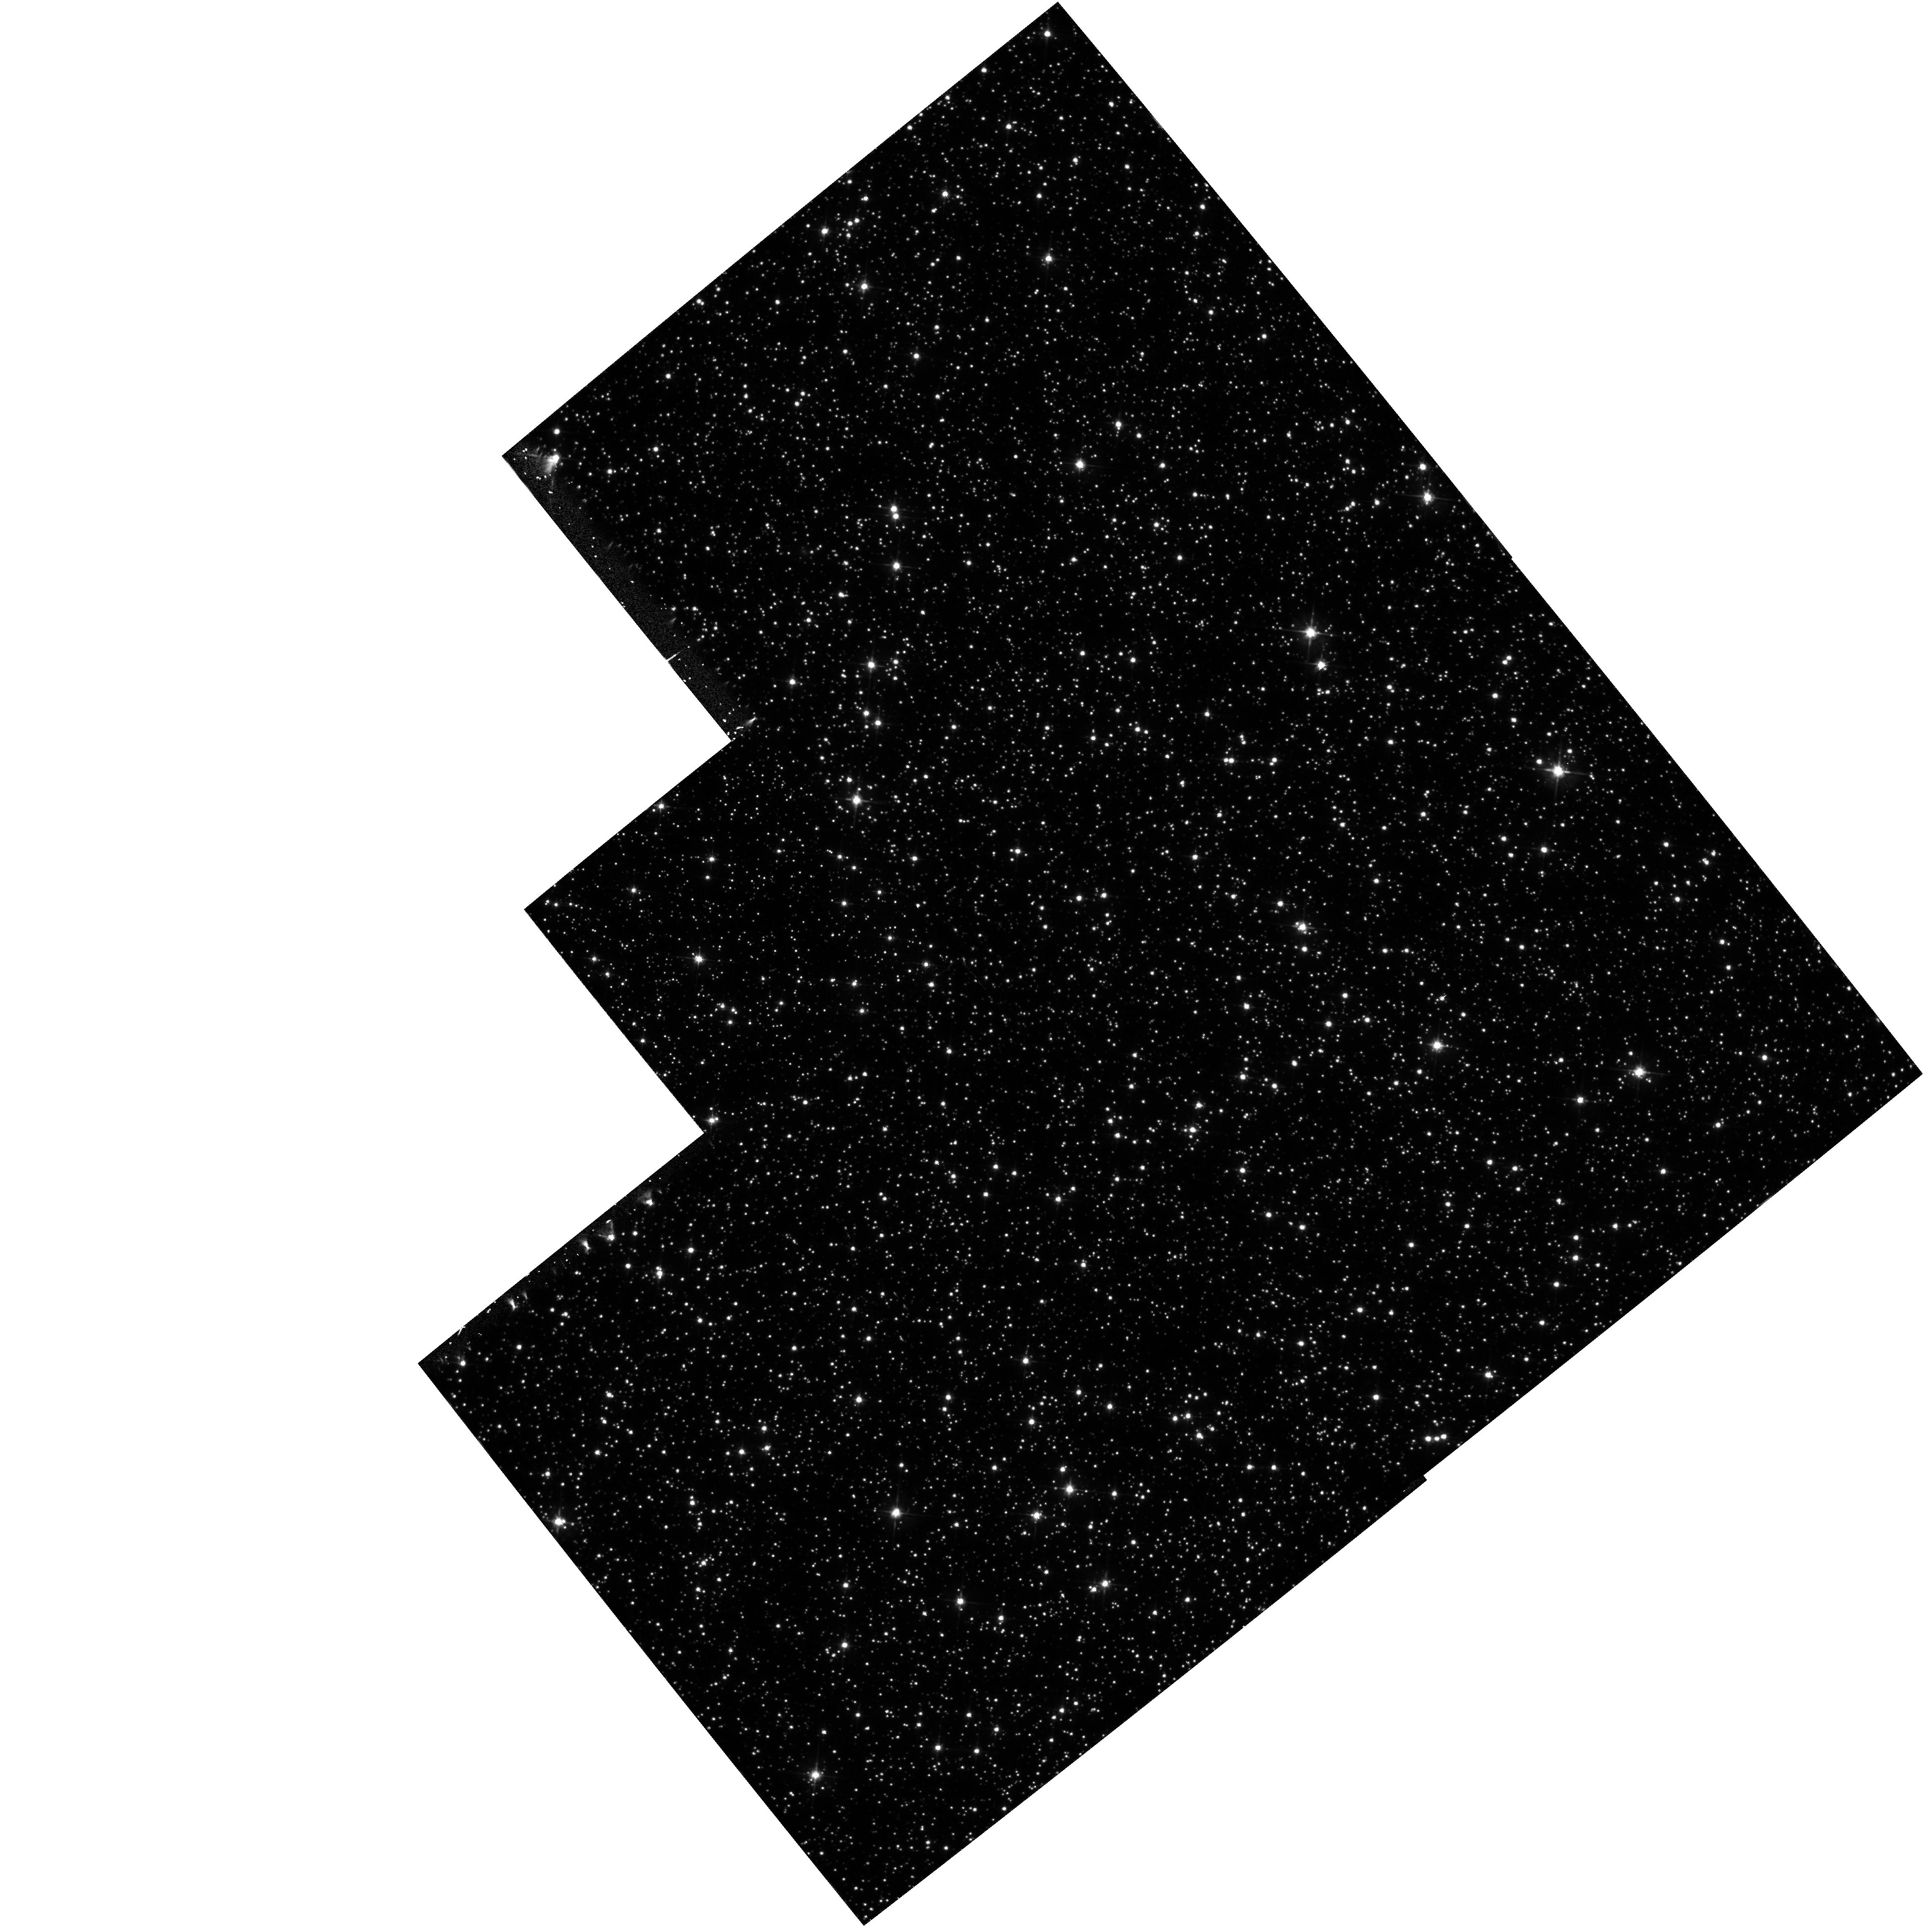
Target: FIELD180310-295143. Instrument: WFPC2/PC. Filter: F555W. Exposure: 40 min. Observation ID: hst_5105_02_wfpc2_pc_f555w_u2cl02

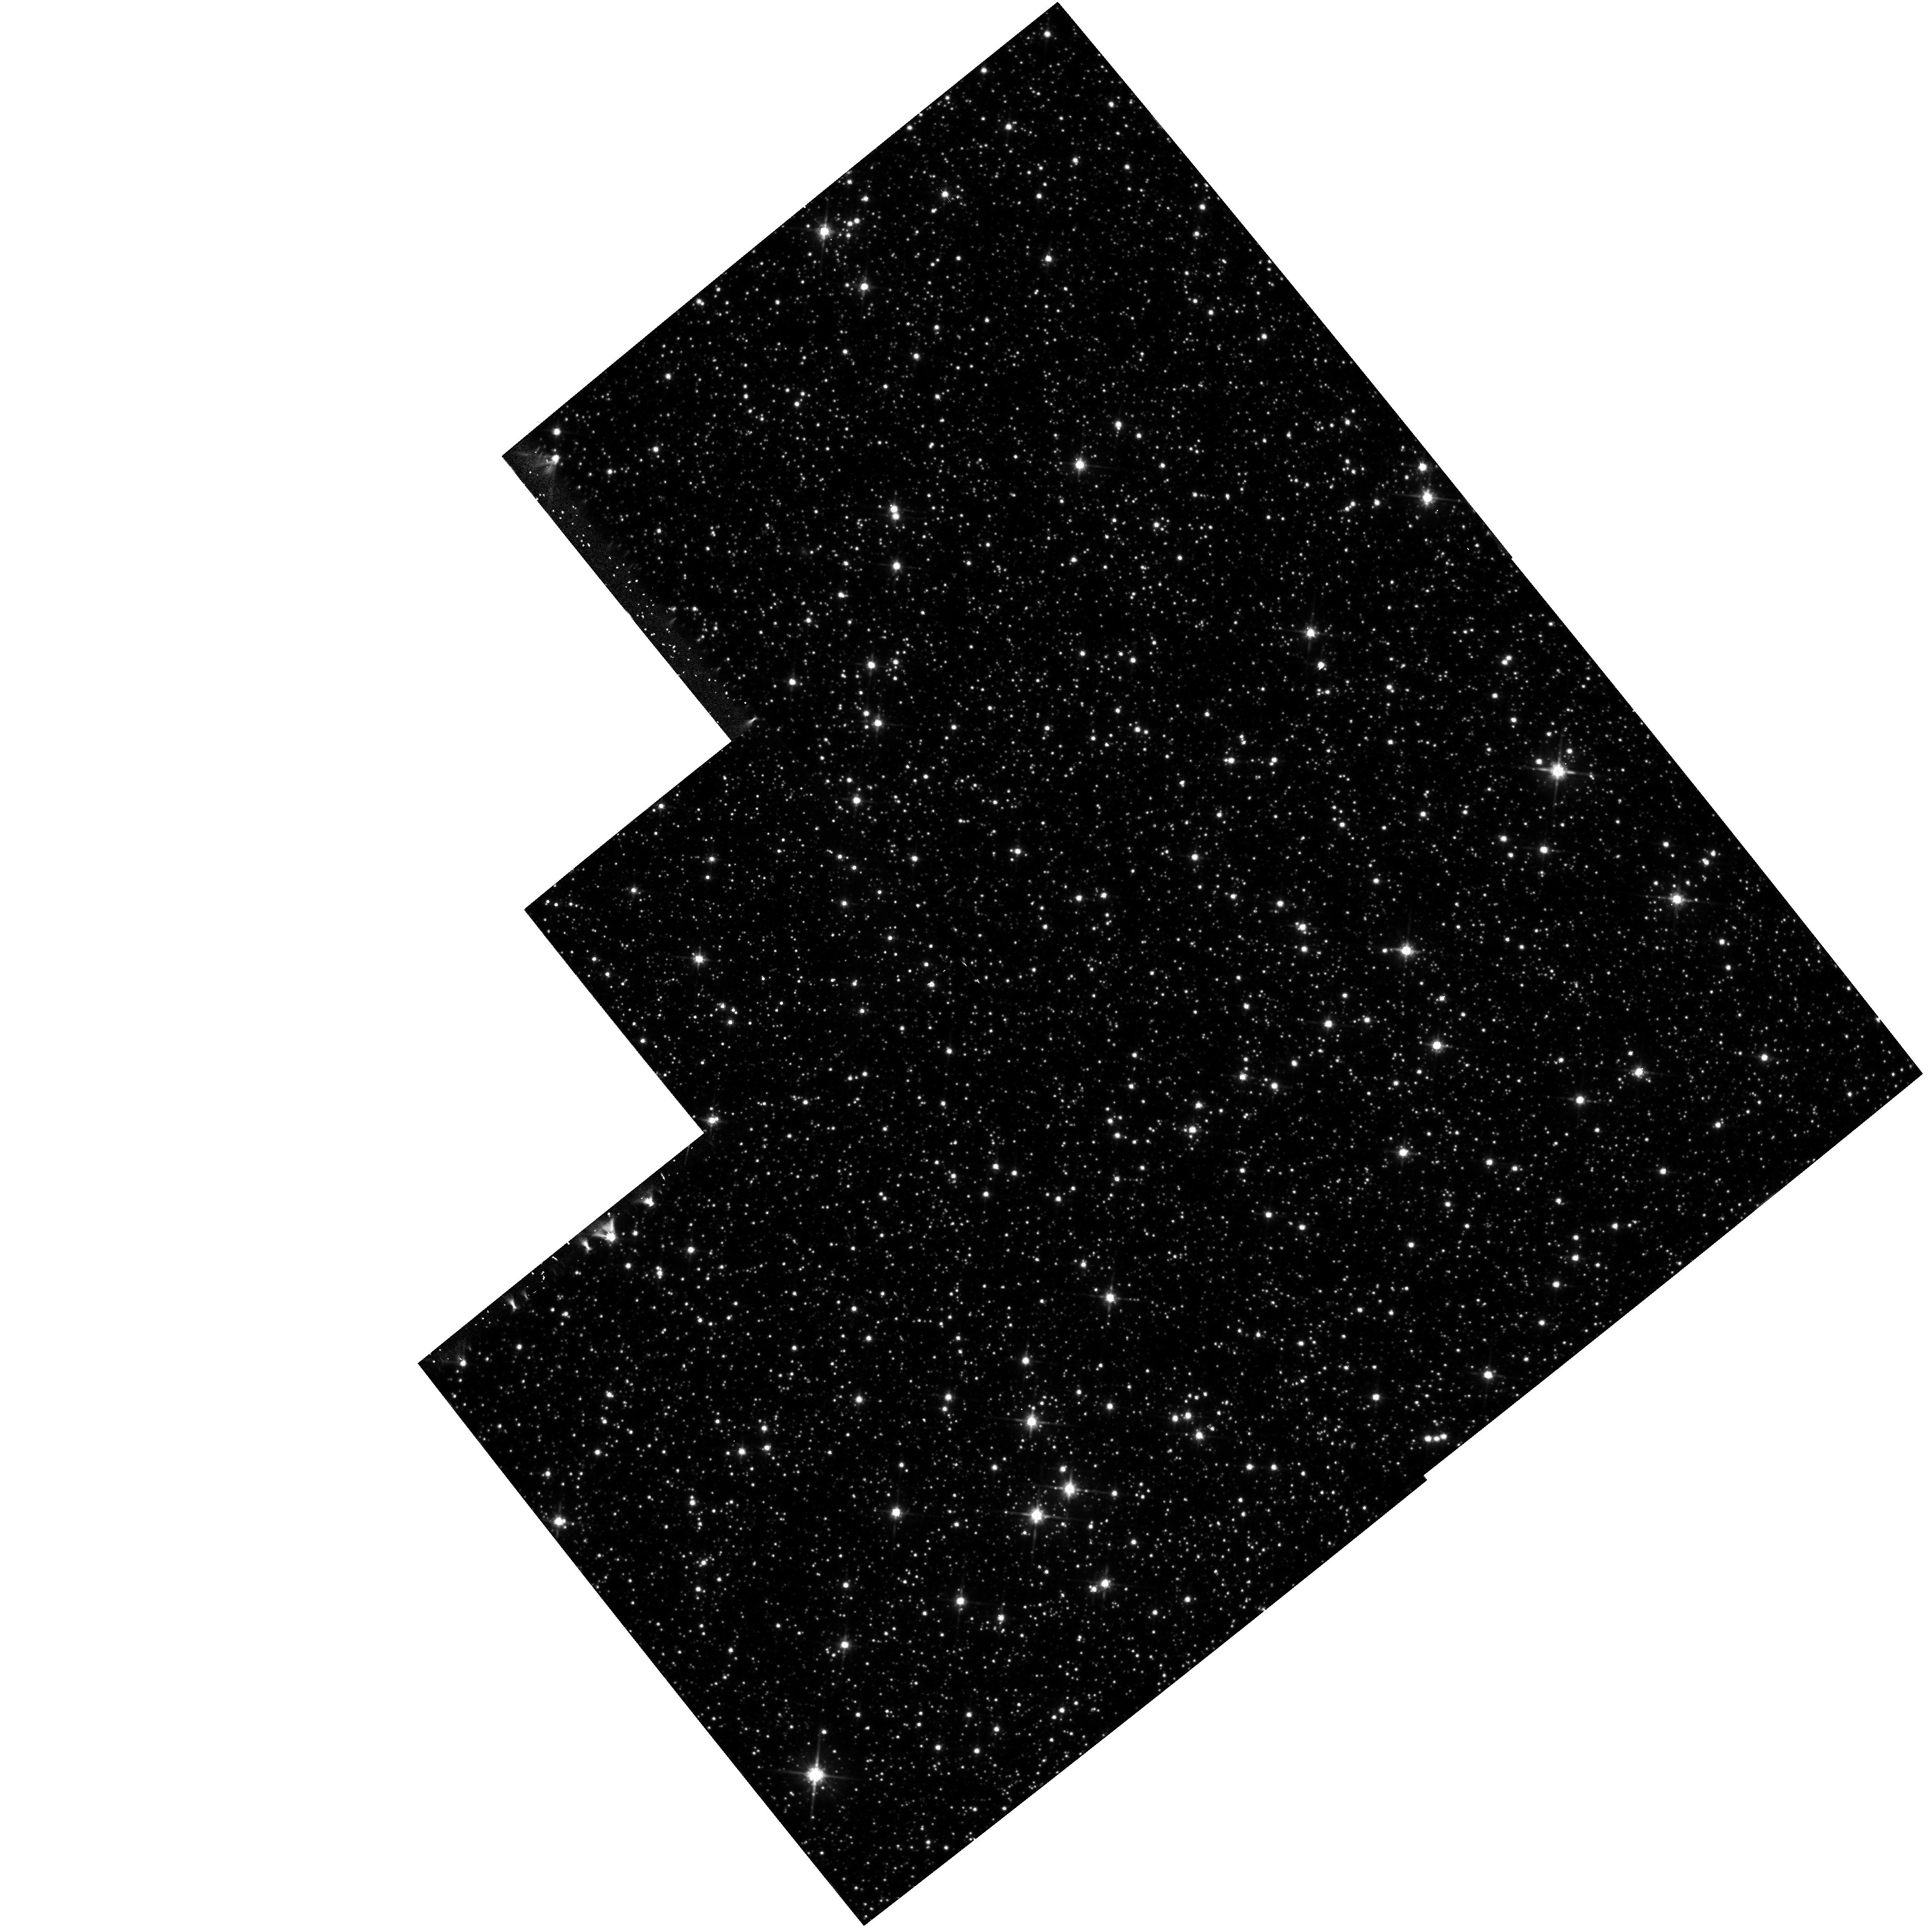
Target: FIELD180310-295143. Instrument: WFPC2/PC. Filter: F814W. Exposure: 40 min. Observation ID: hst_5105_02_wfpc2_pc_f814w_u2cl02

STELLAR POPULATION IN THE GALACTIC BULGE (WC02): CYCLE 4 (PI: Westphal, J. A.)

The goal of this WF/PC project is to extend our knowledge of the bulge population by photometry of faint stars in two areas where interstellar obscuration is minimal. One area (Baade's Window) is about 4 degrees from the Galactic nucleus and the other is 8 degrees from the nucleus. We seek the mean age of the stellar population and the initial mass function. Stars inhabiting the central bulge of the Milky Way include many that are much more metal-rich than those in the solar neighborhood. The bulge population, whose integrated light resembles that of elliptical galaxies, is 100 times closer than any other sample. Even so, extreme crowding makes the bulge difficult to investi- gate with groundbased telescopes.